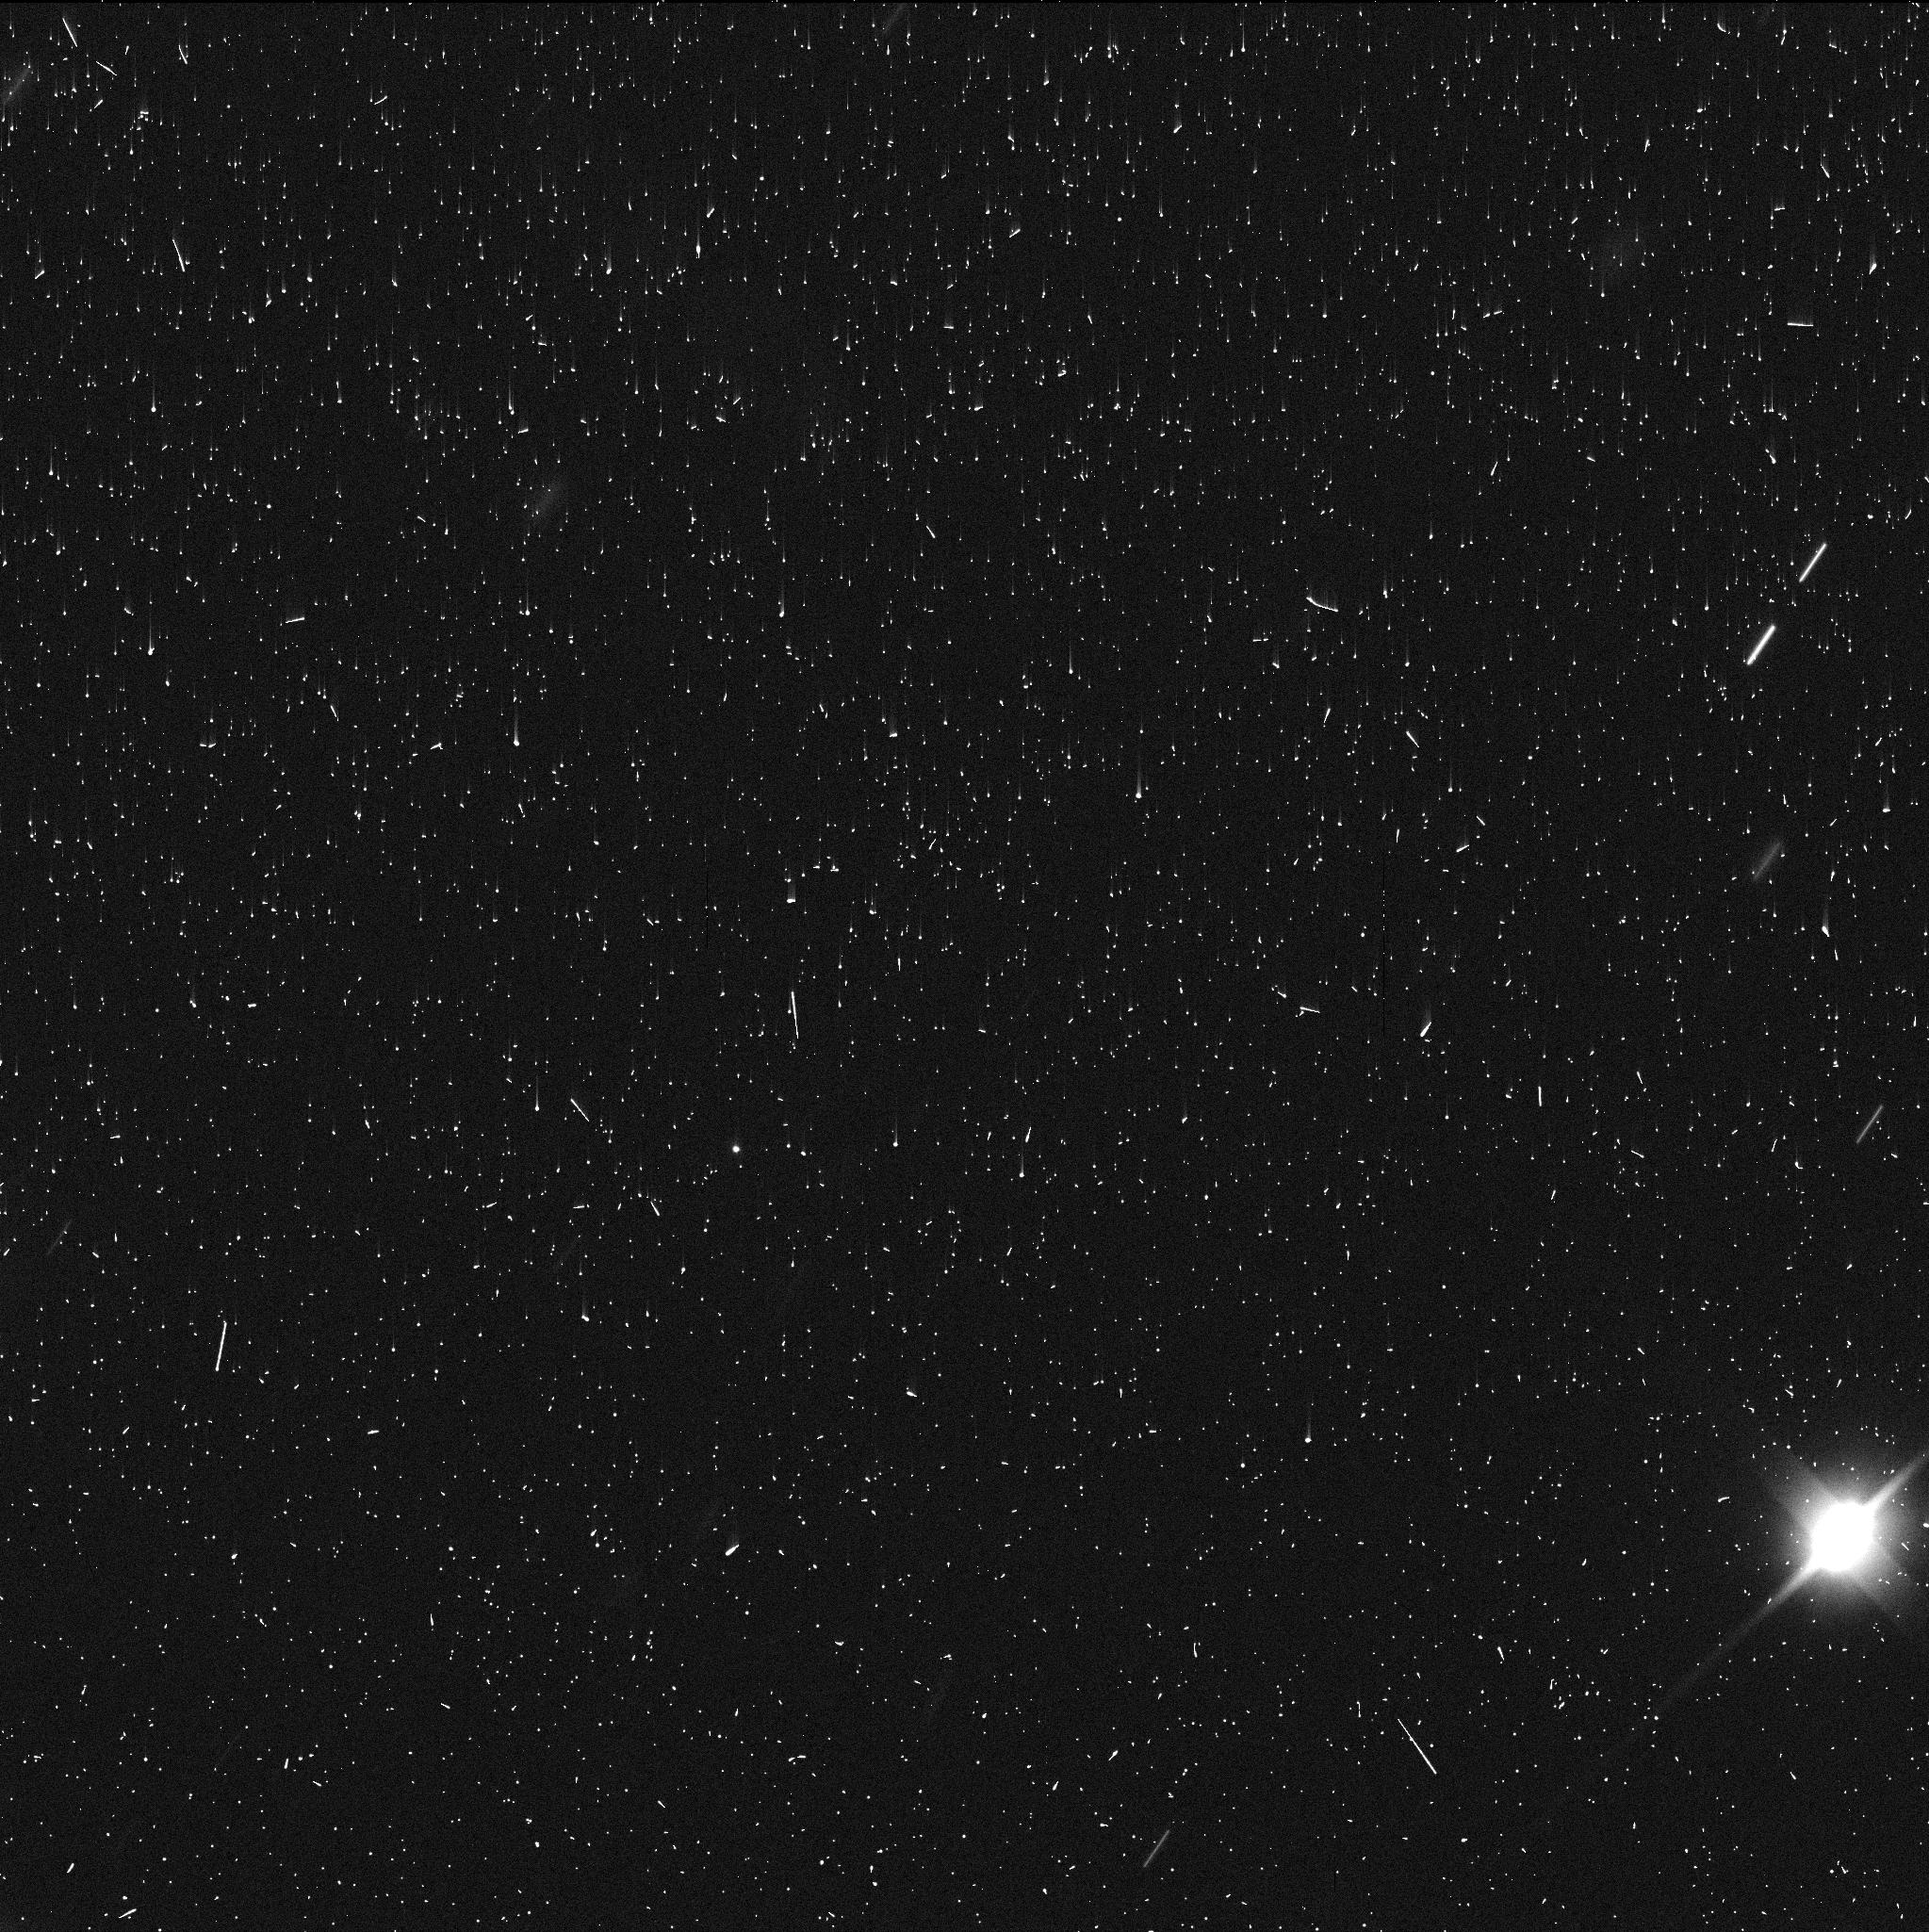
Target: DIDYMOS. Instrument: WFC3/UVIS. Filter: F350LP. Exposure: 3 min. Observation ID: if3s11j5q

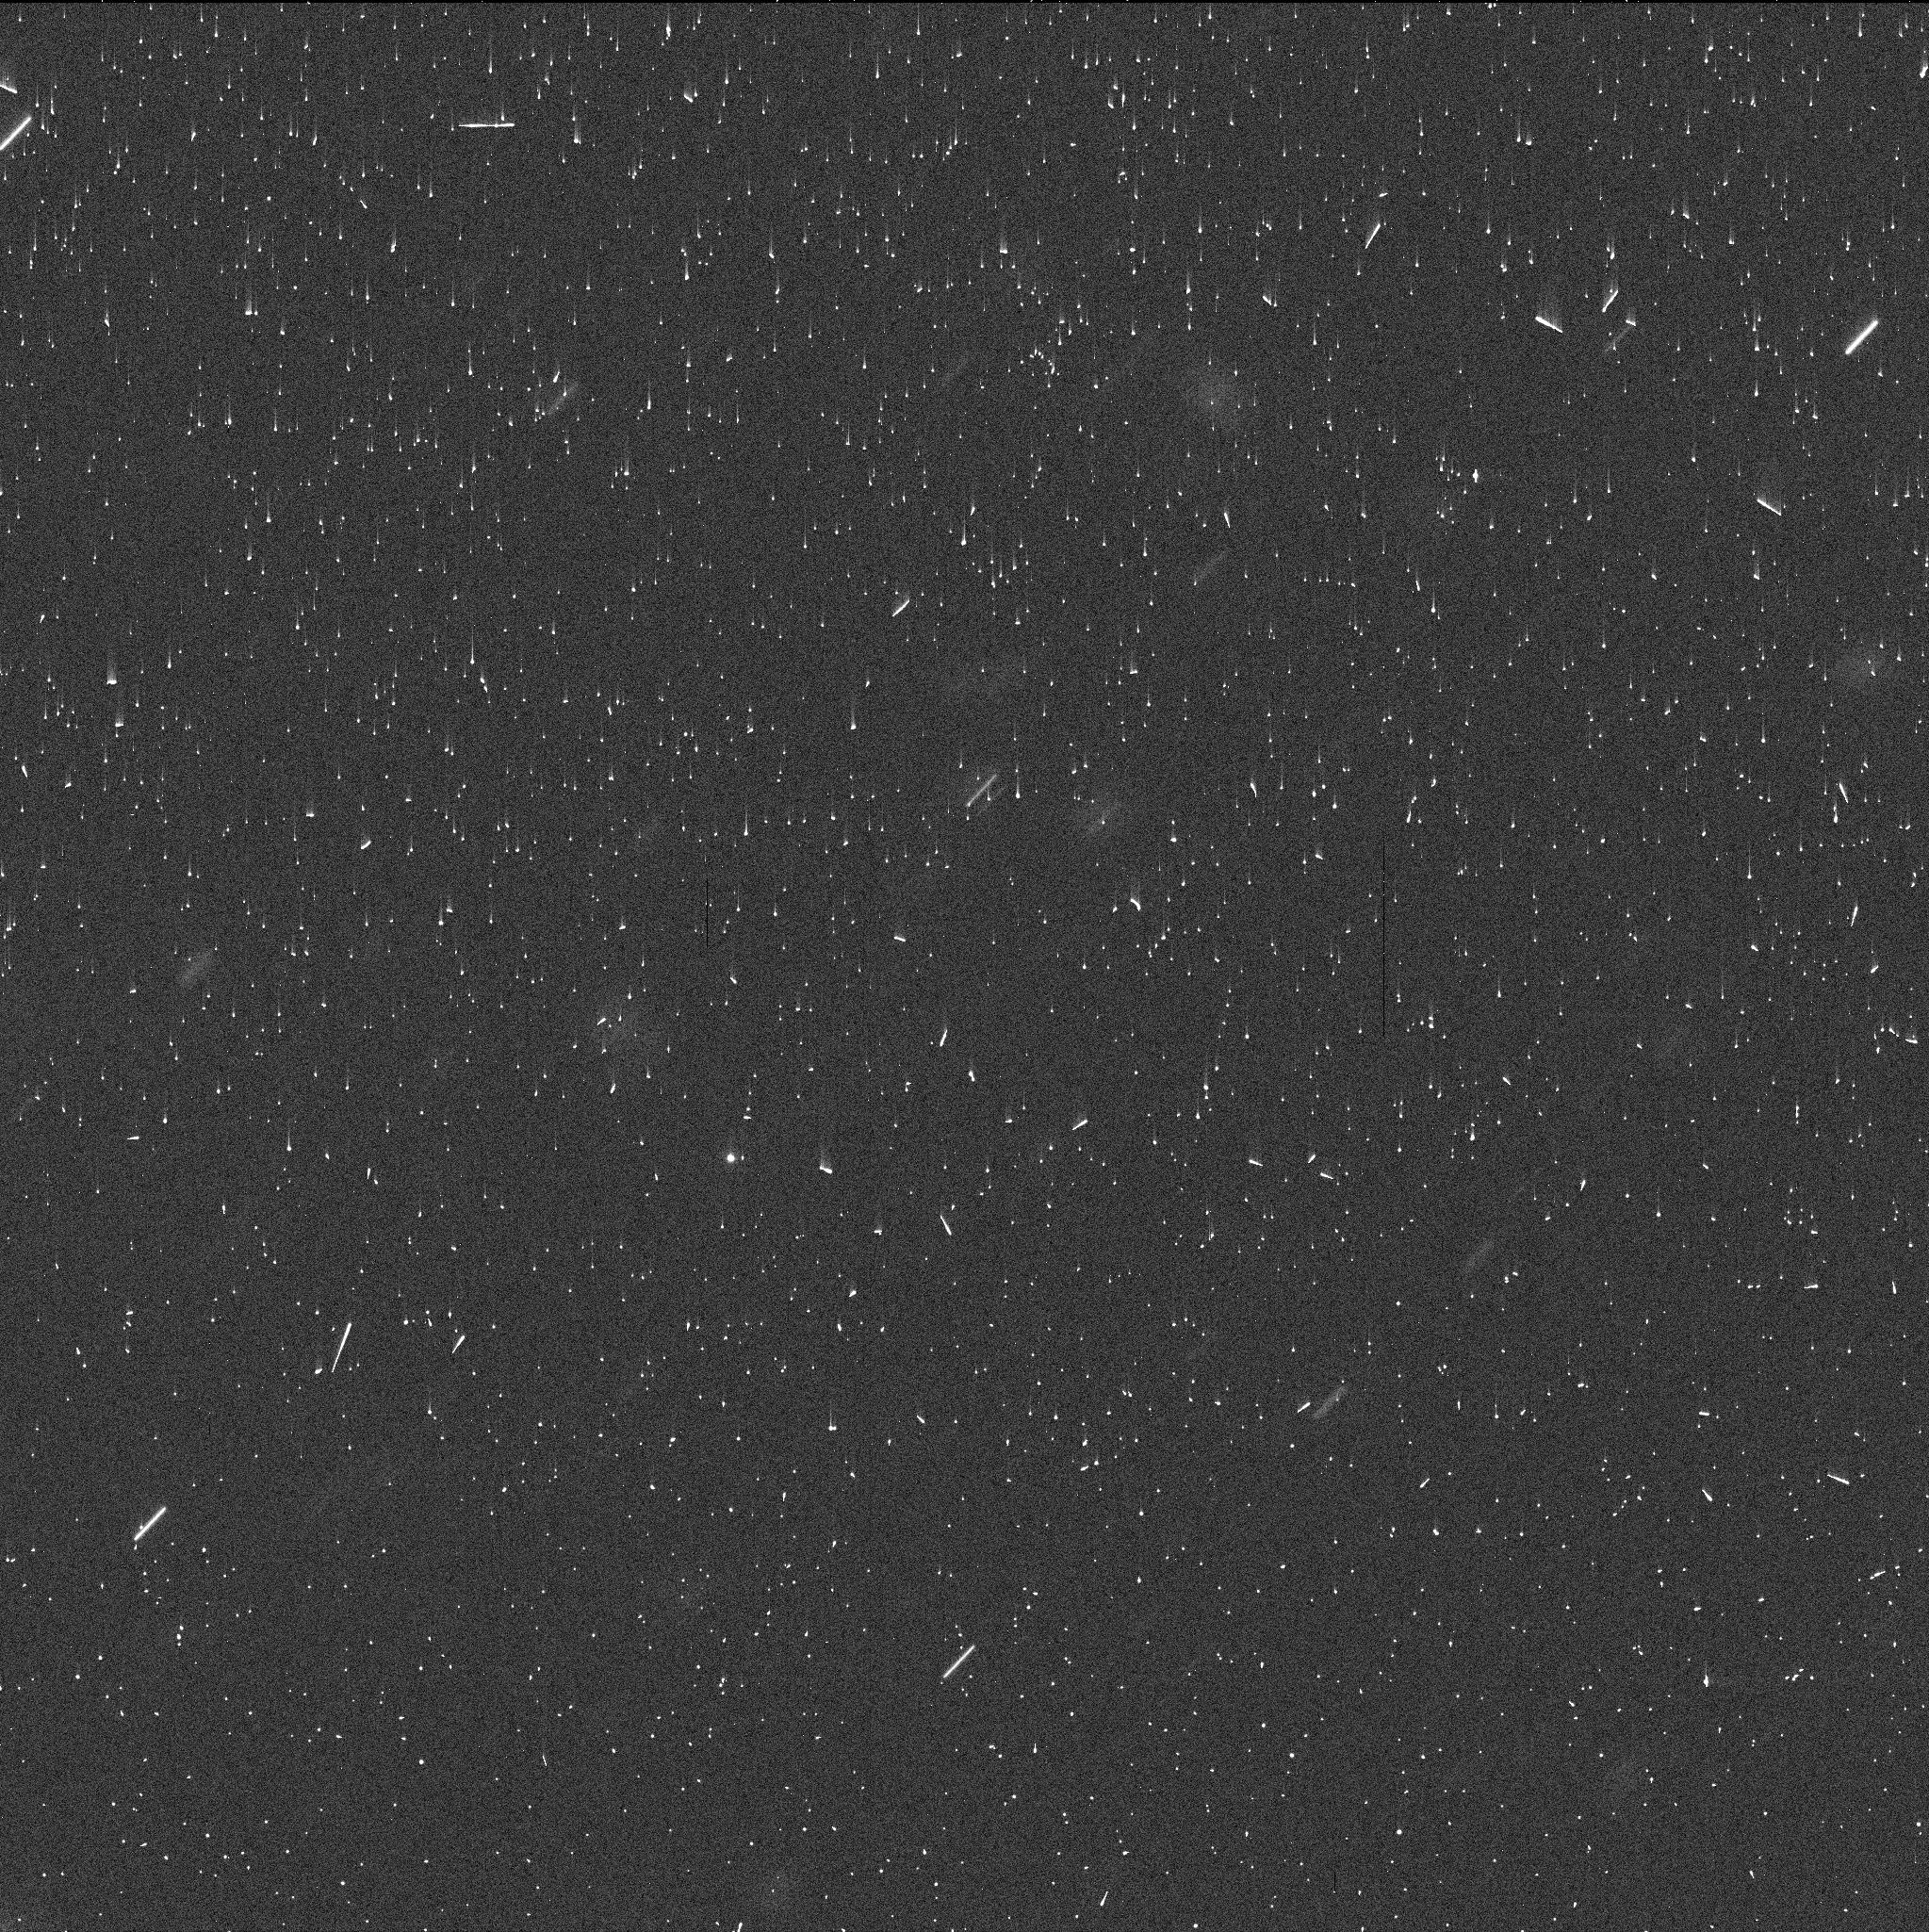
Target: DIDYMOS. Instrument: WFC3/UVIS. Filter: F350LP. Exposure: 3 min. Observation ID: if3s07idq

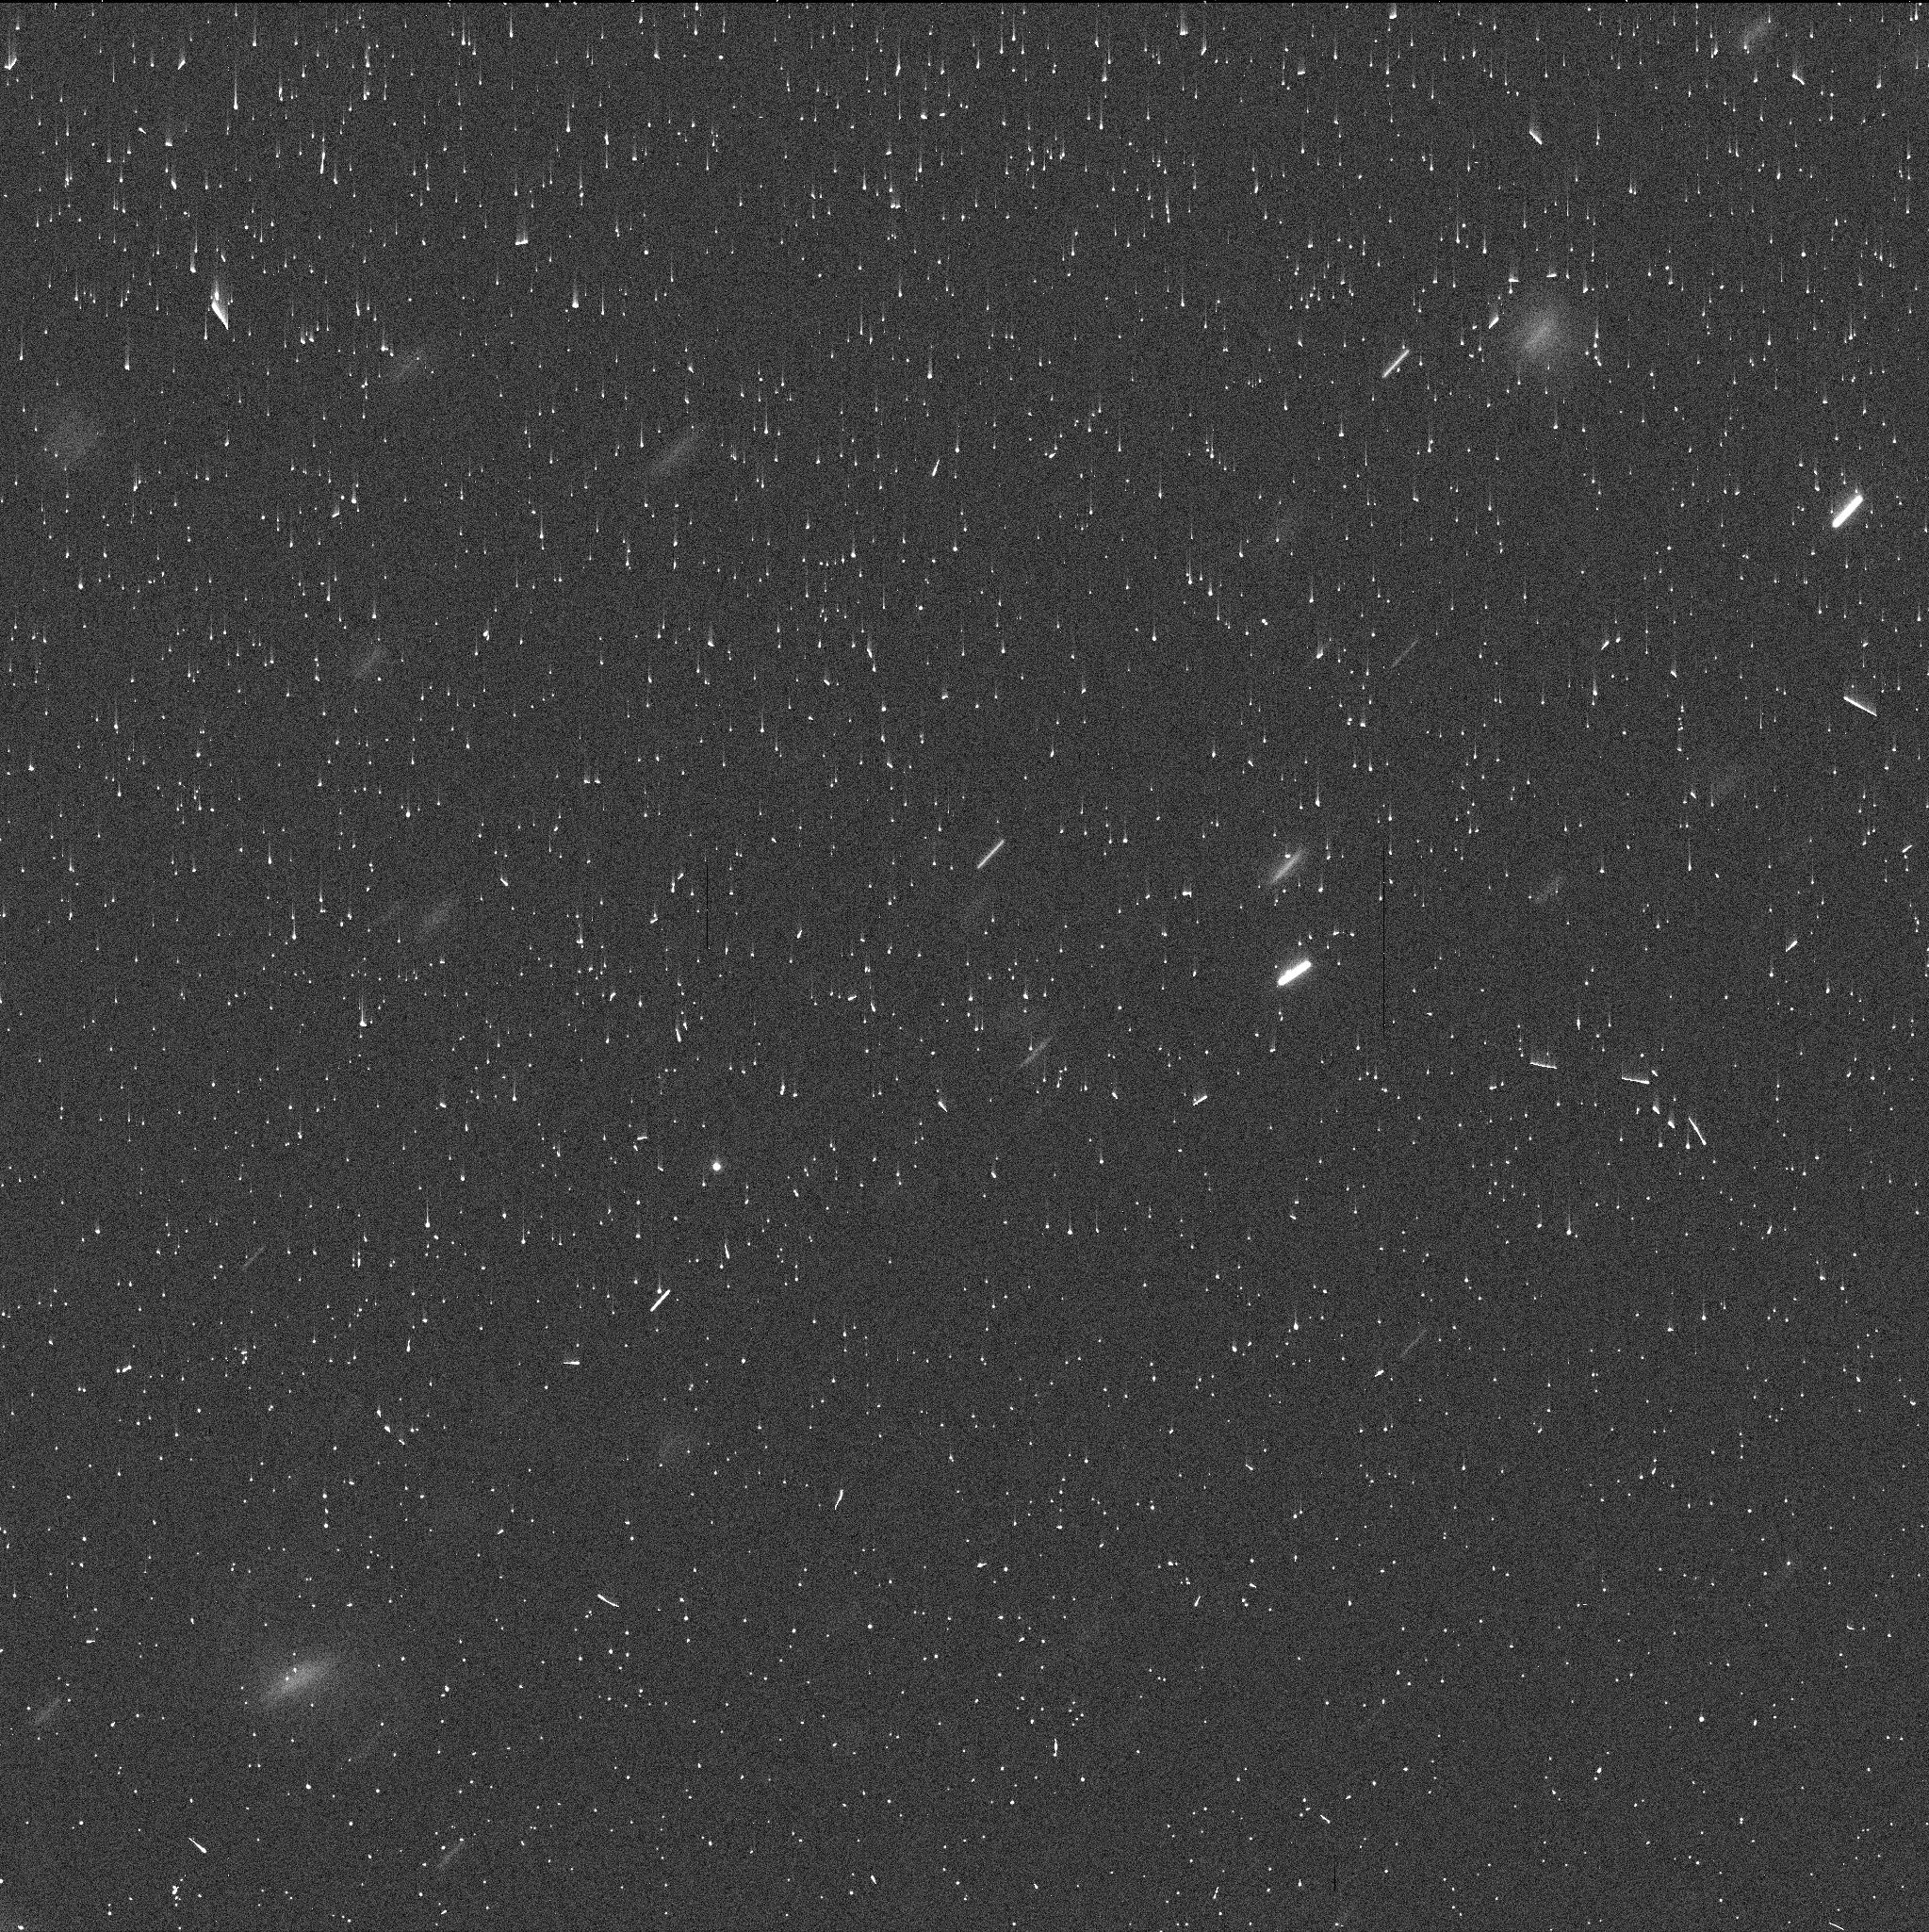
Target: DIDYMOS. Instrument: WFC3/UVIS. Filter: F350LP. Exposure: 3 min. Observation ID: if3s02h4q

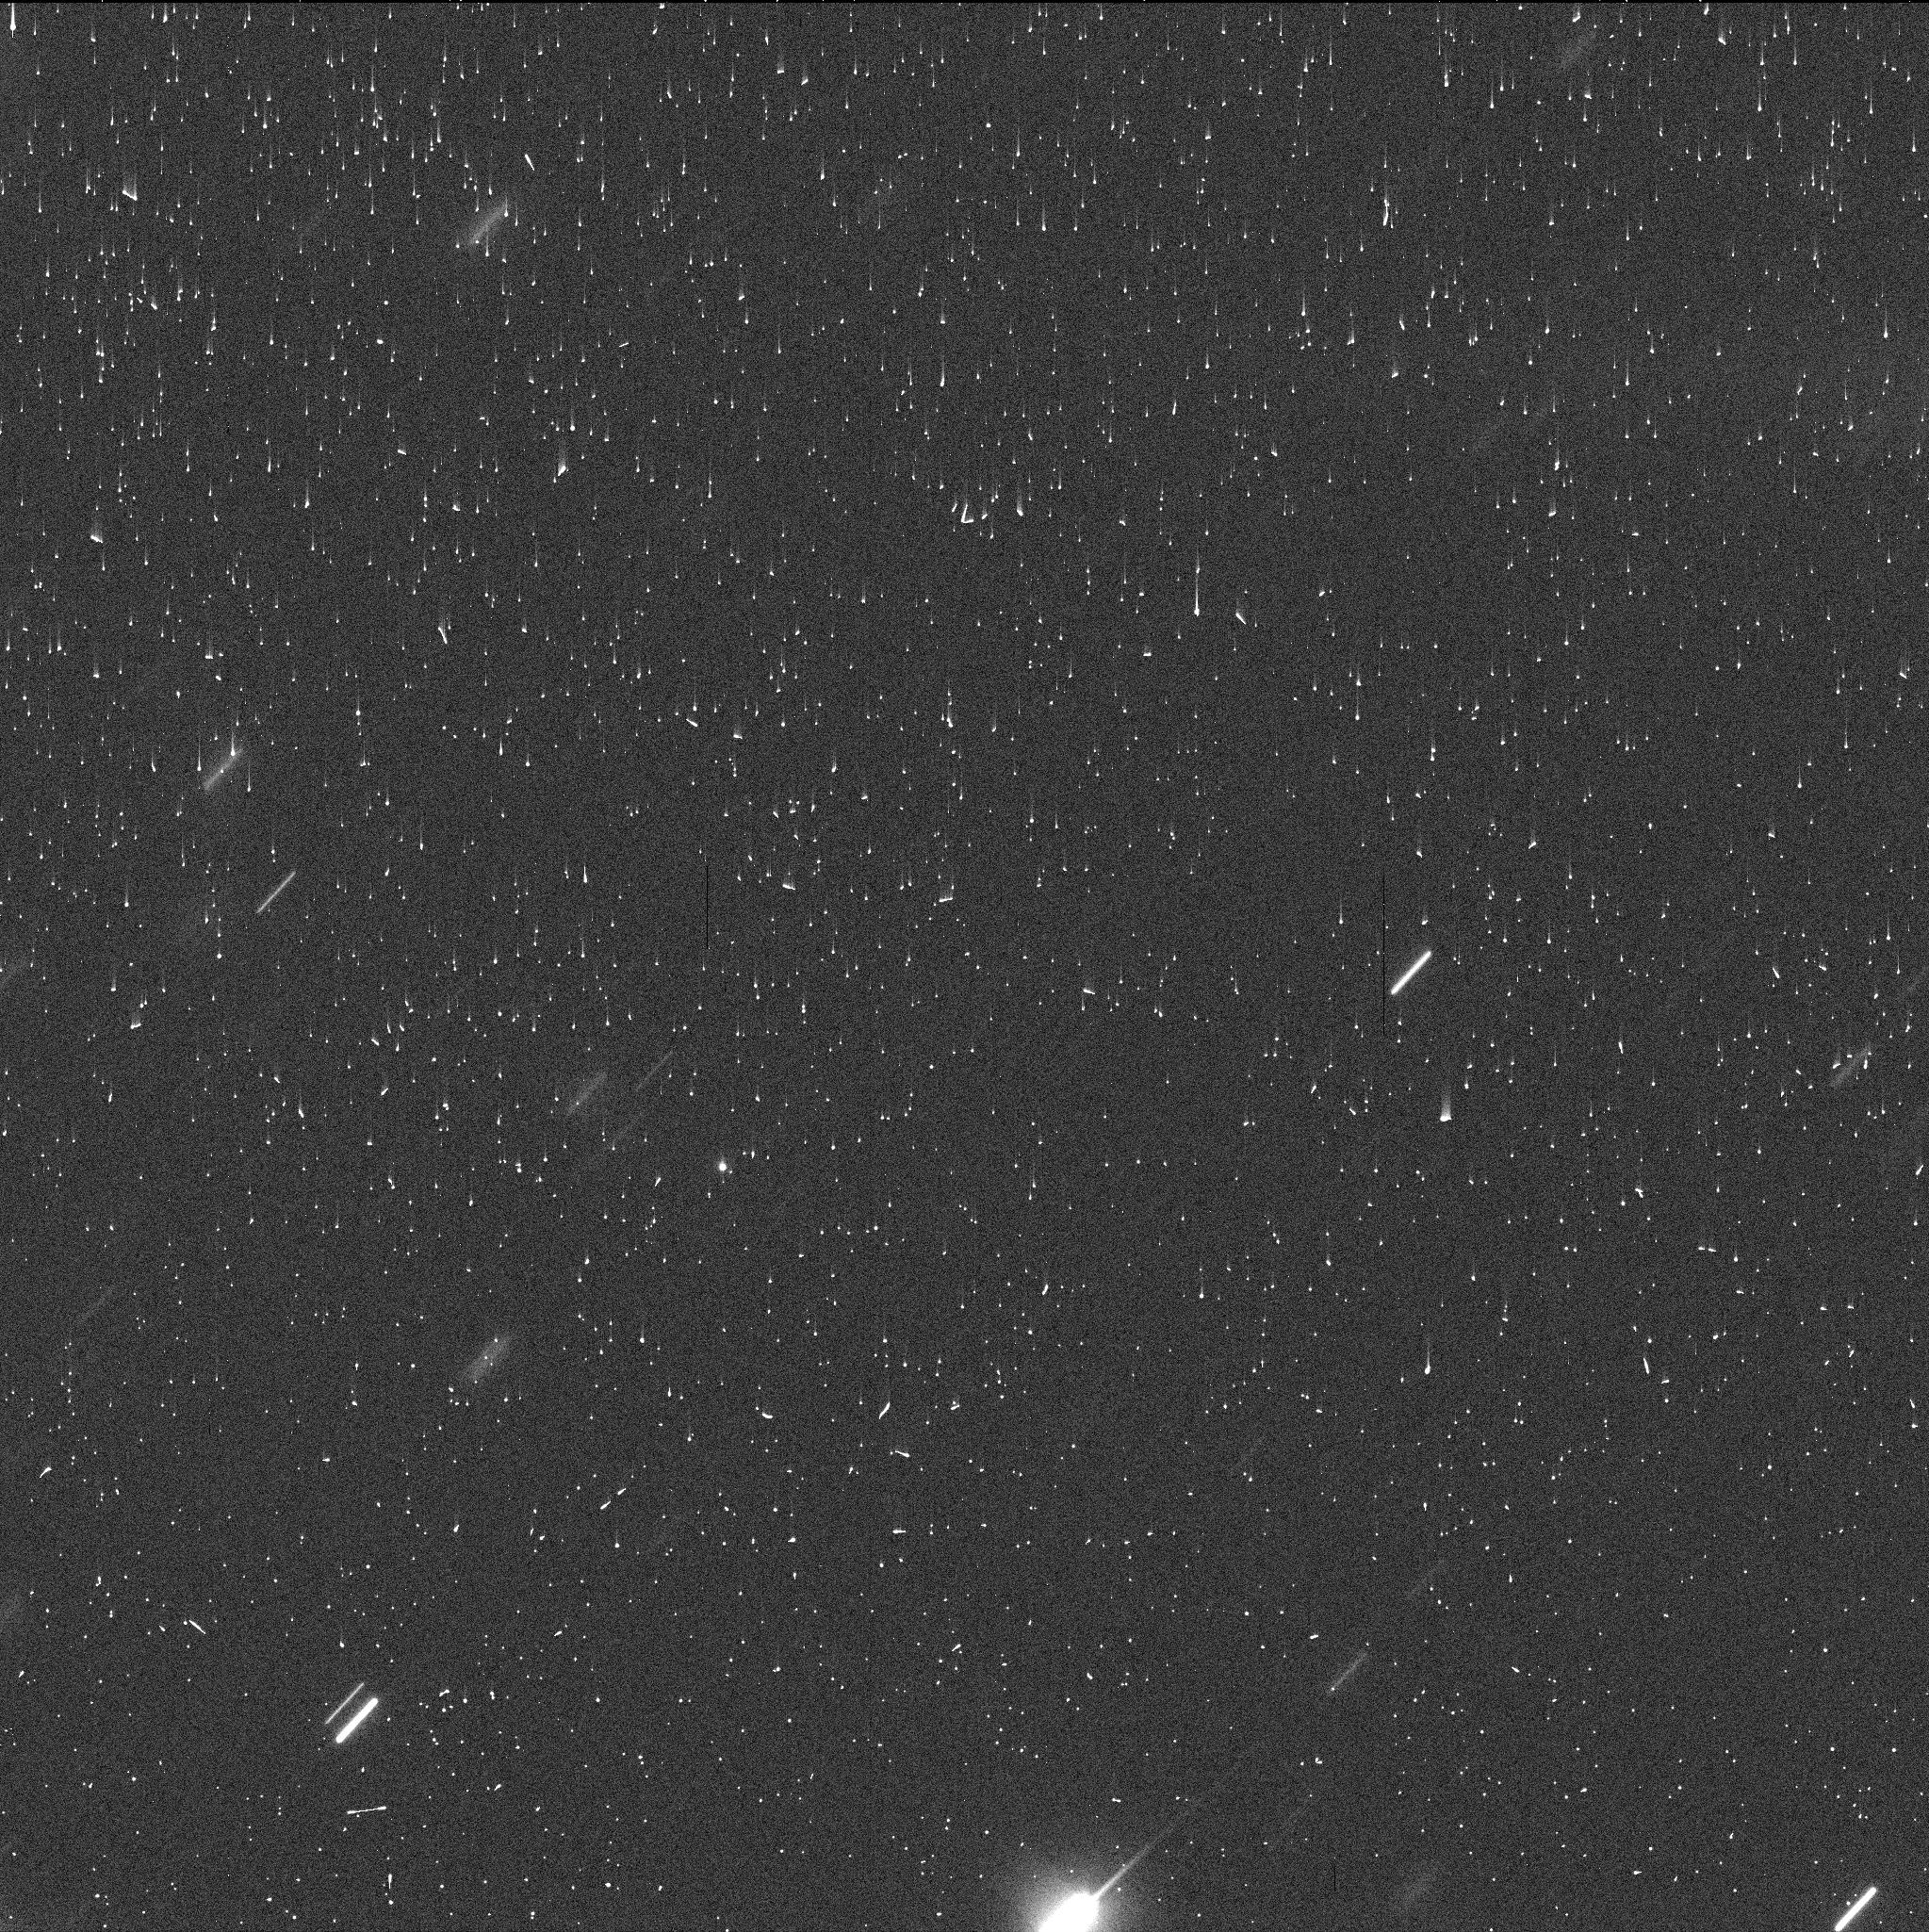
Target: DIDYMOS. Instrument: WFC3/UVIS. Filter: F350LP. Exposure: 3 min. Observation ID: if3s05hvq

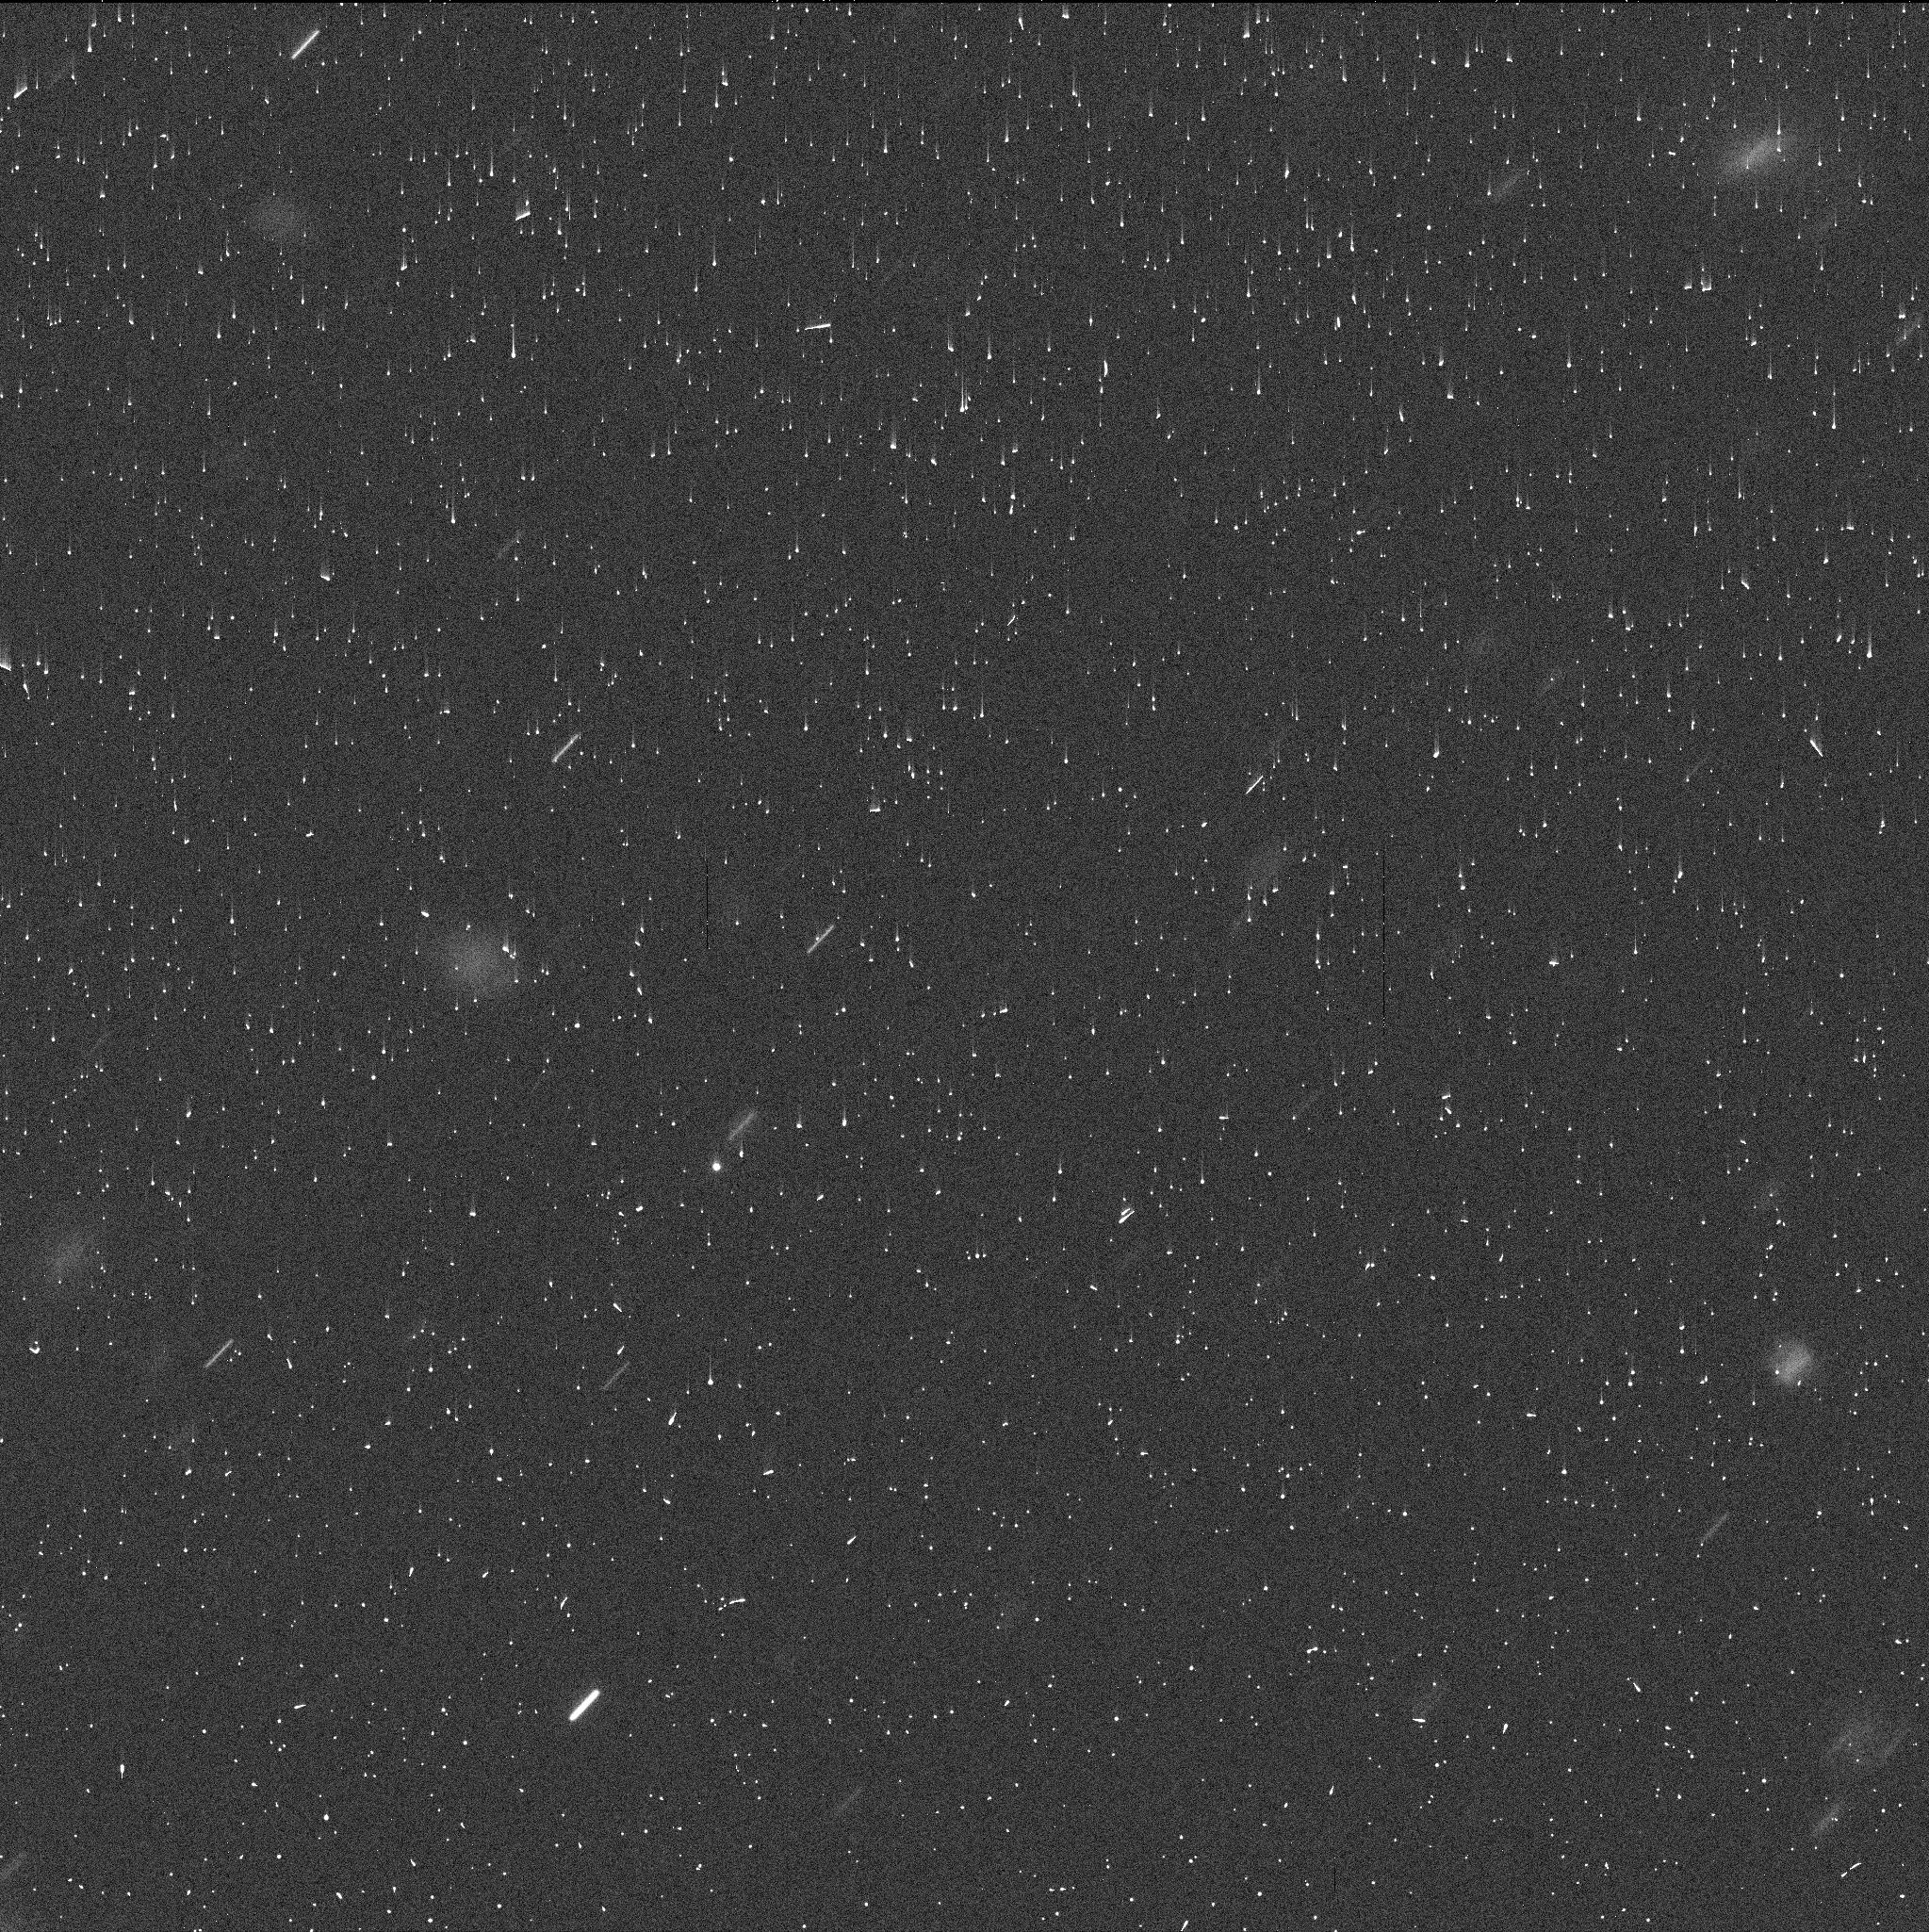
Target: DIDYMOS. Instrument: WFC3/UVIS. Filter: F350LP. Exposure: 3 min. Observation ID: if3s03hbq

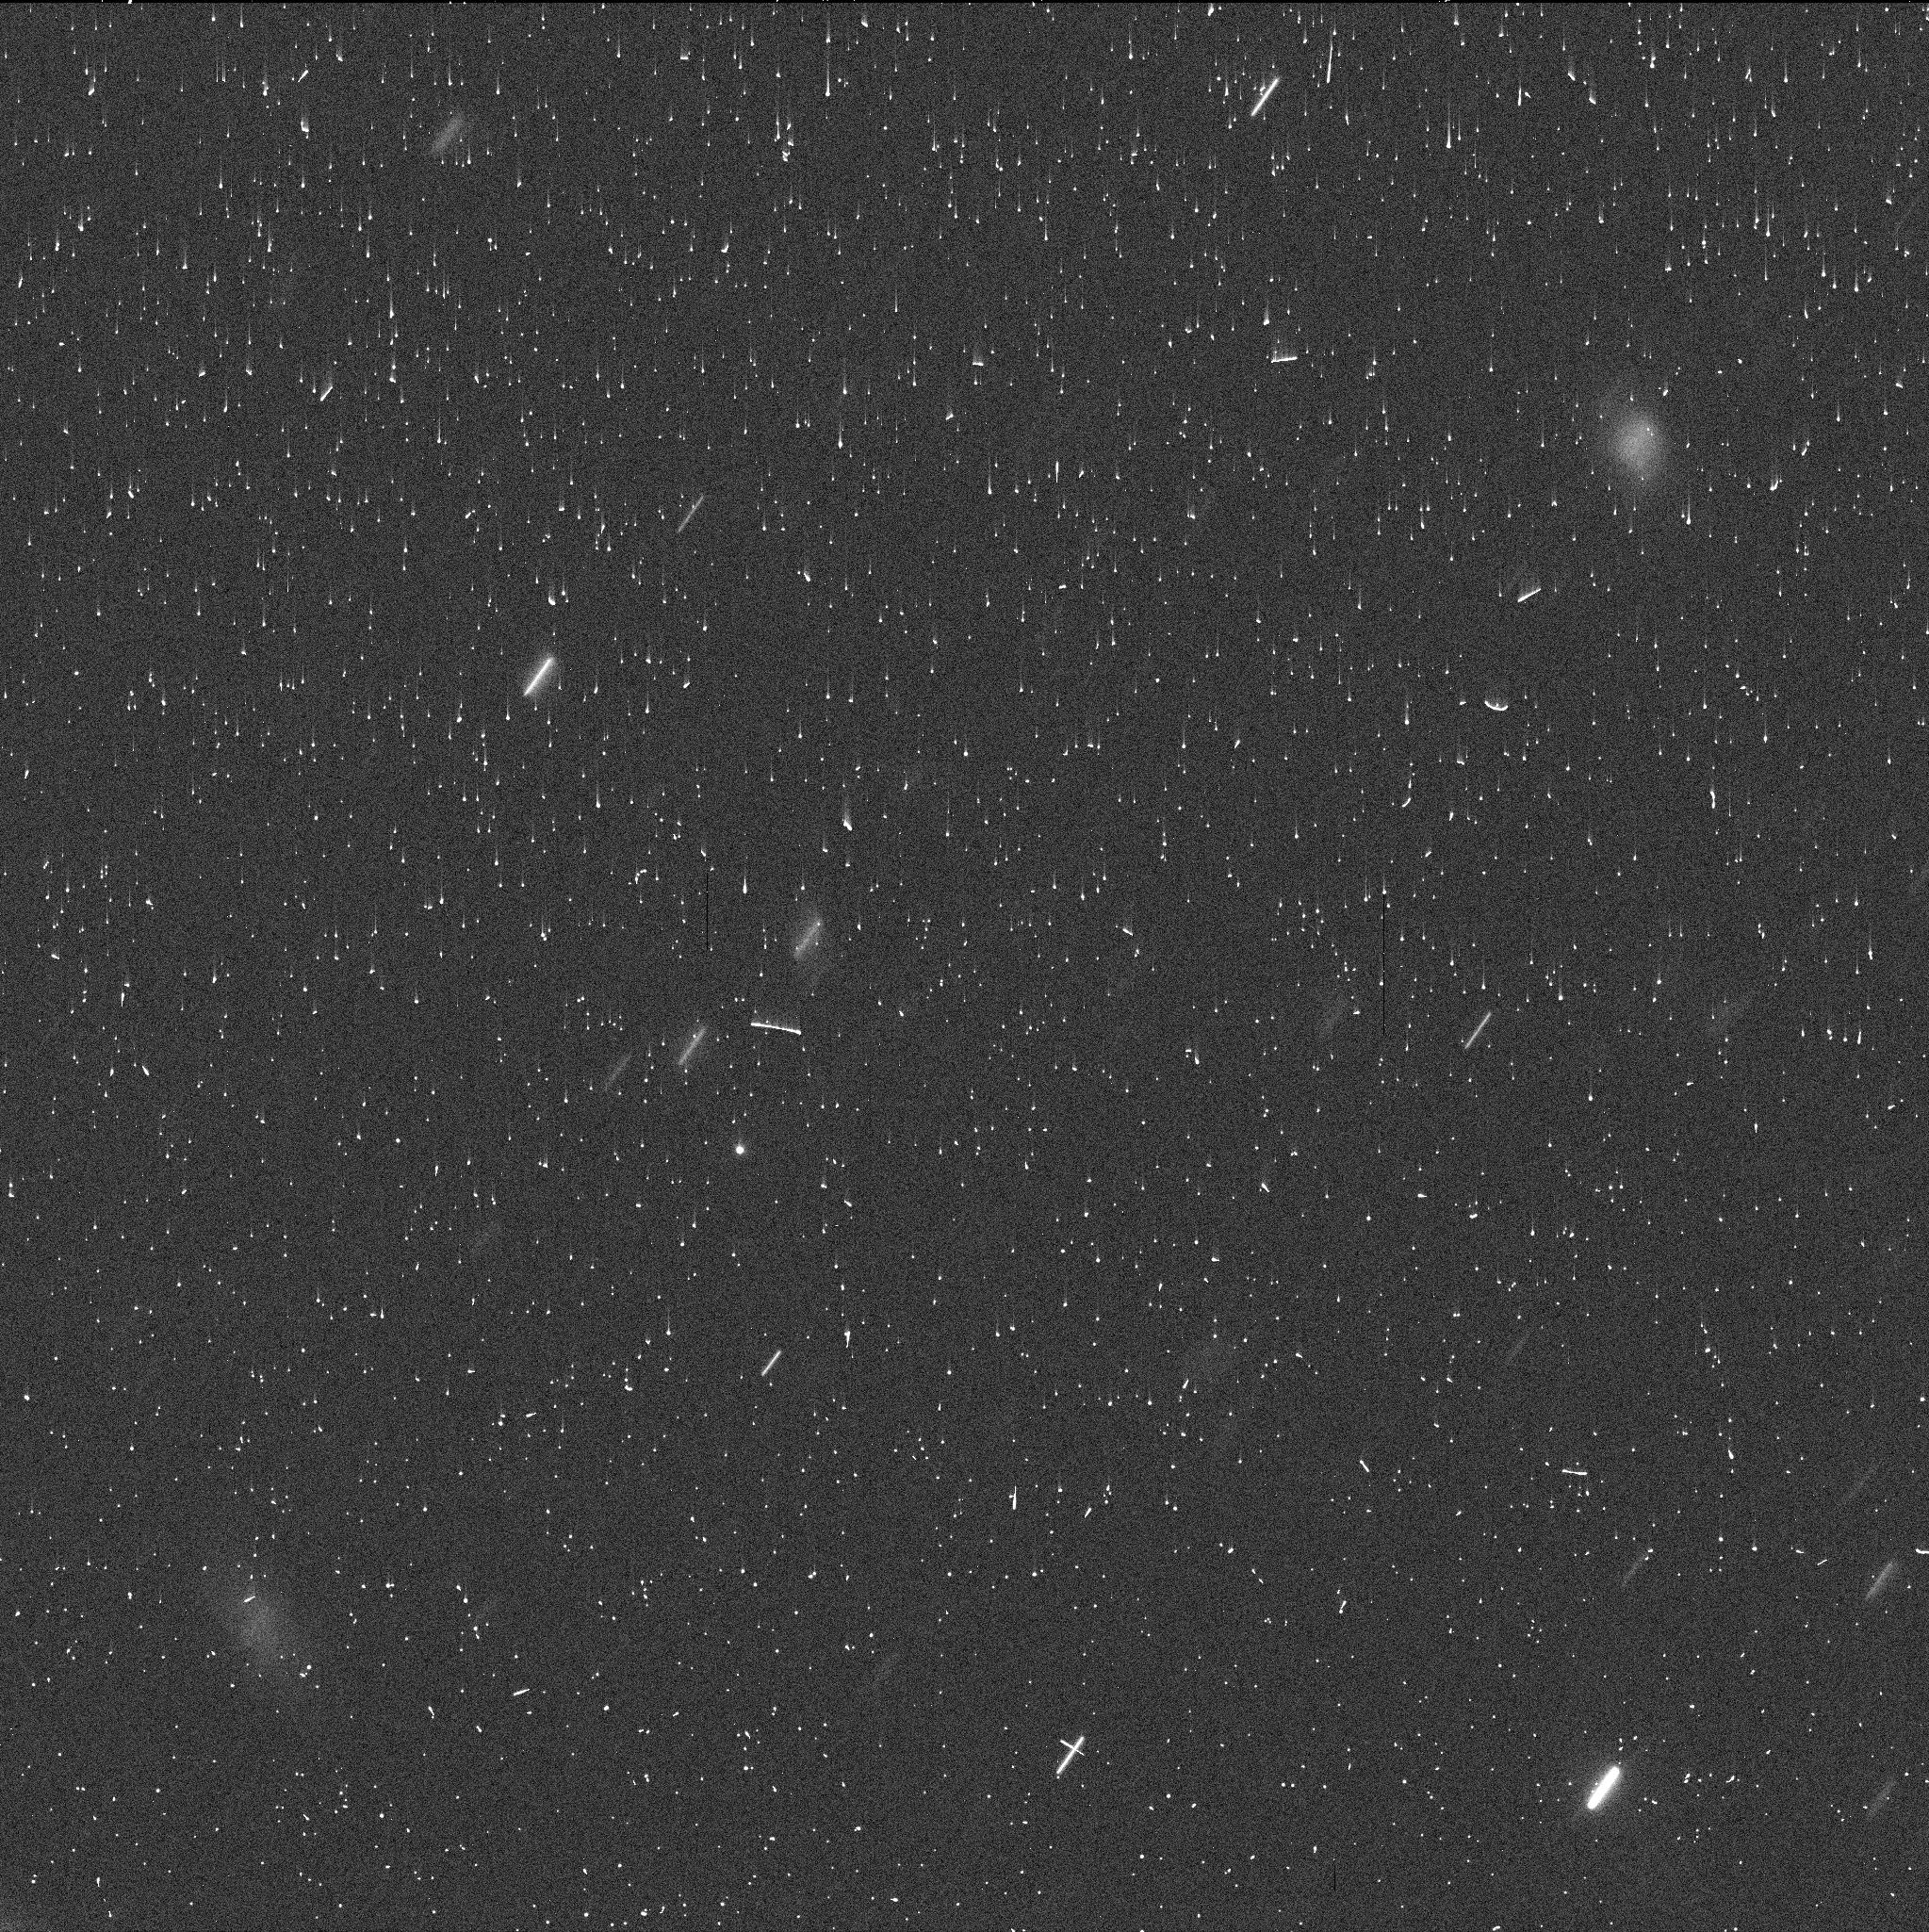
Target: DIDYMOS. Instrument: WFC3/UVIS. Filter: F350LP. Exposure: 3 min. Observation ID: if3s14dpq

Evolution of the DART Dimorphos Debris Field (PI: Jewitt, David)

Deep HST images of the NASA DART asteroid target Didymos/Dimorphos reveal the unexpected existence of a swarm of at least 40 discrete, co-moving objects. These are interpreted as boulders lifted from the asteroid surface by the DART impact, with sizes up to 8 m. Depending on the size distribution, large particles like those observed may dominate the ejected mass, so that it is important to characterize their properties (especially size), their number, and their dynamics. We propose deep observations with HST and WFC3 in order to obtain additional observations before the boulder swarm fades to invisibility. Using the enlarged data arc provided by the new observations, we will estimate the ejection speeds and directions and compare with independent measurements and models of the small particle ejection. The observations are urgent because the target is rapidly fading as it recedes from the Sun and Earth and because the boulders are already very faint. The proposed measurements maximally capitalize on the resolution and sensitivity of HST. Results will be of value for the practical understanding of impact physics, for the interpretation of natural impacts like those already detected in P/2010 A2 and 596 Scheila, and to set the scene for ESA's imminent HERA mission to Didymos/Dimorphos.